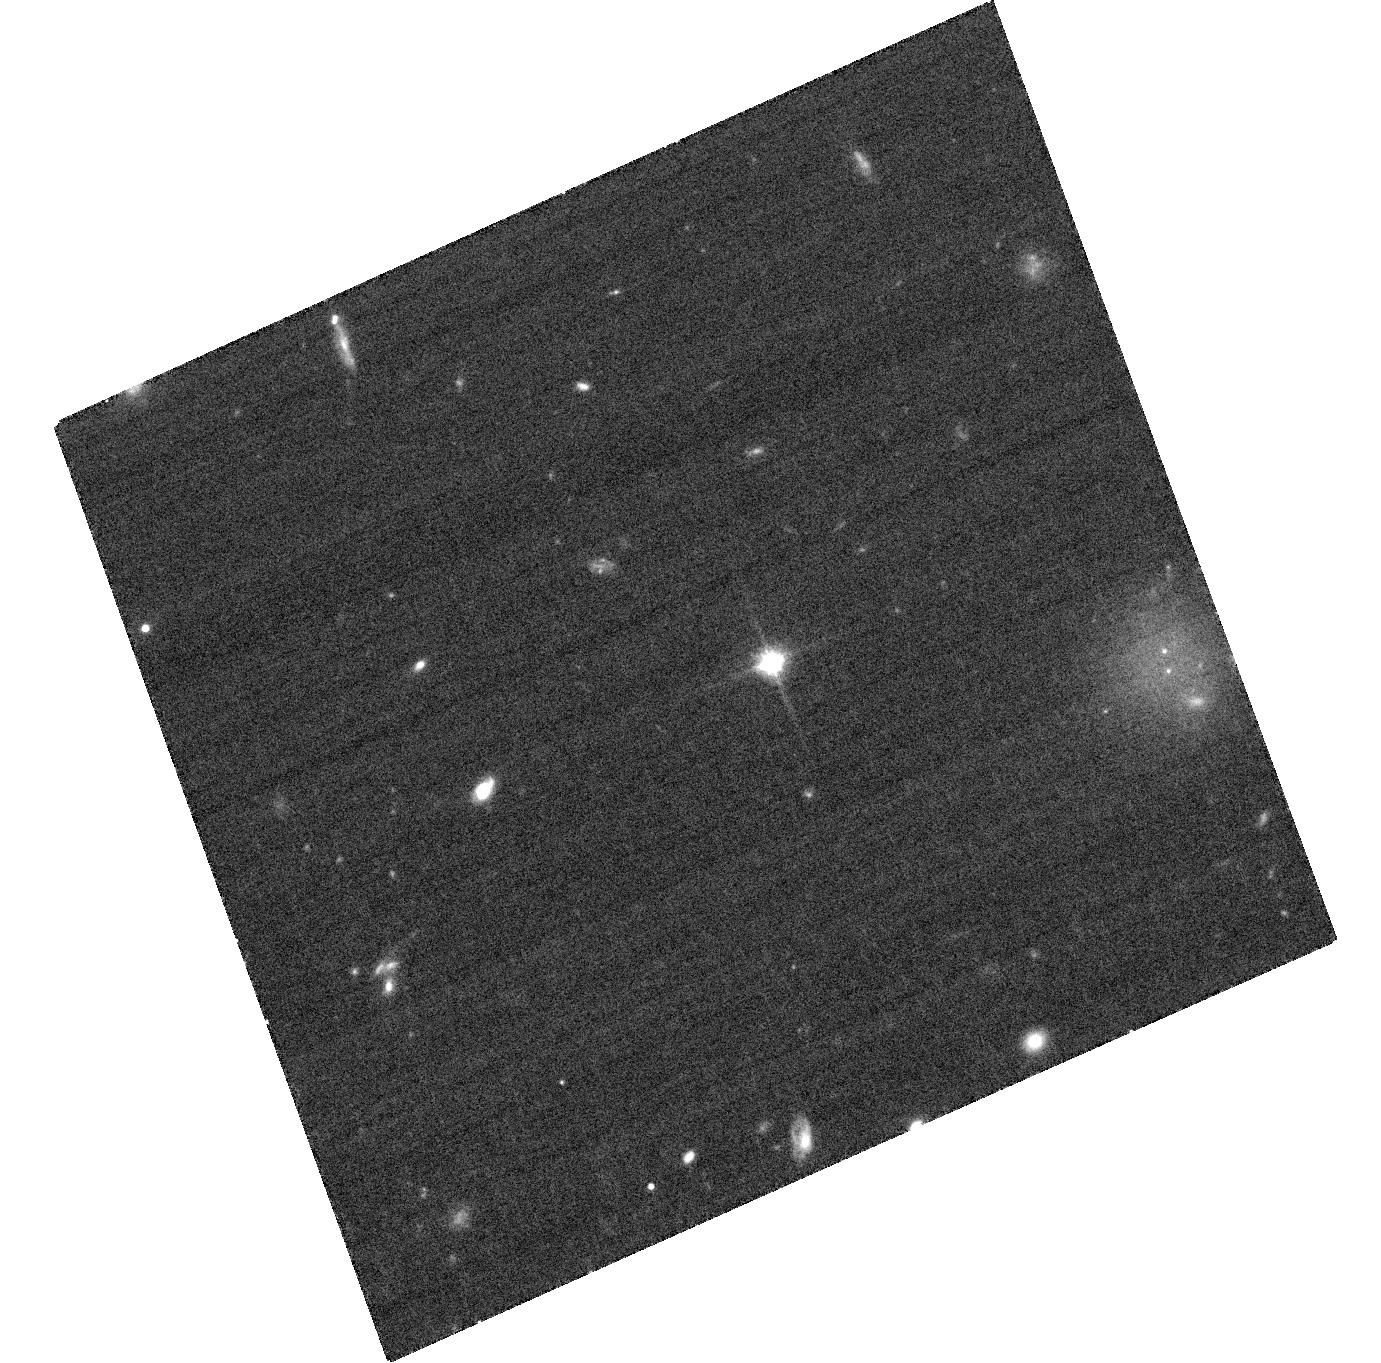
Target: SDSSJ042348.57-041403.5. Instrument: ACS/WFC. Filter: F814W. Exposure: 34 min. Observation ID: hst_11593_01_acs_wfc_f814w_jb1r01

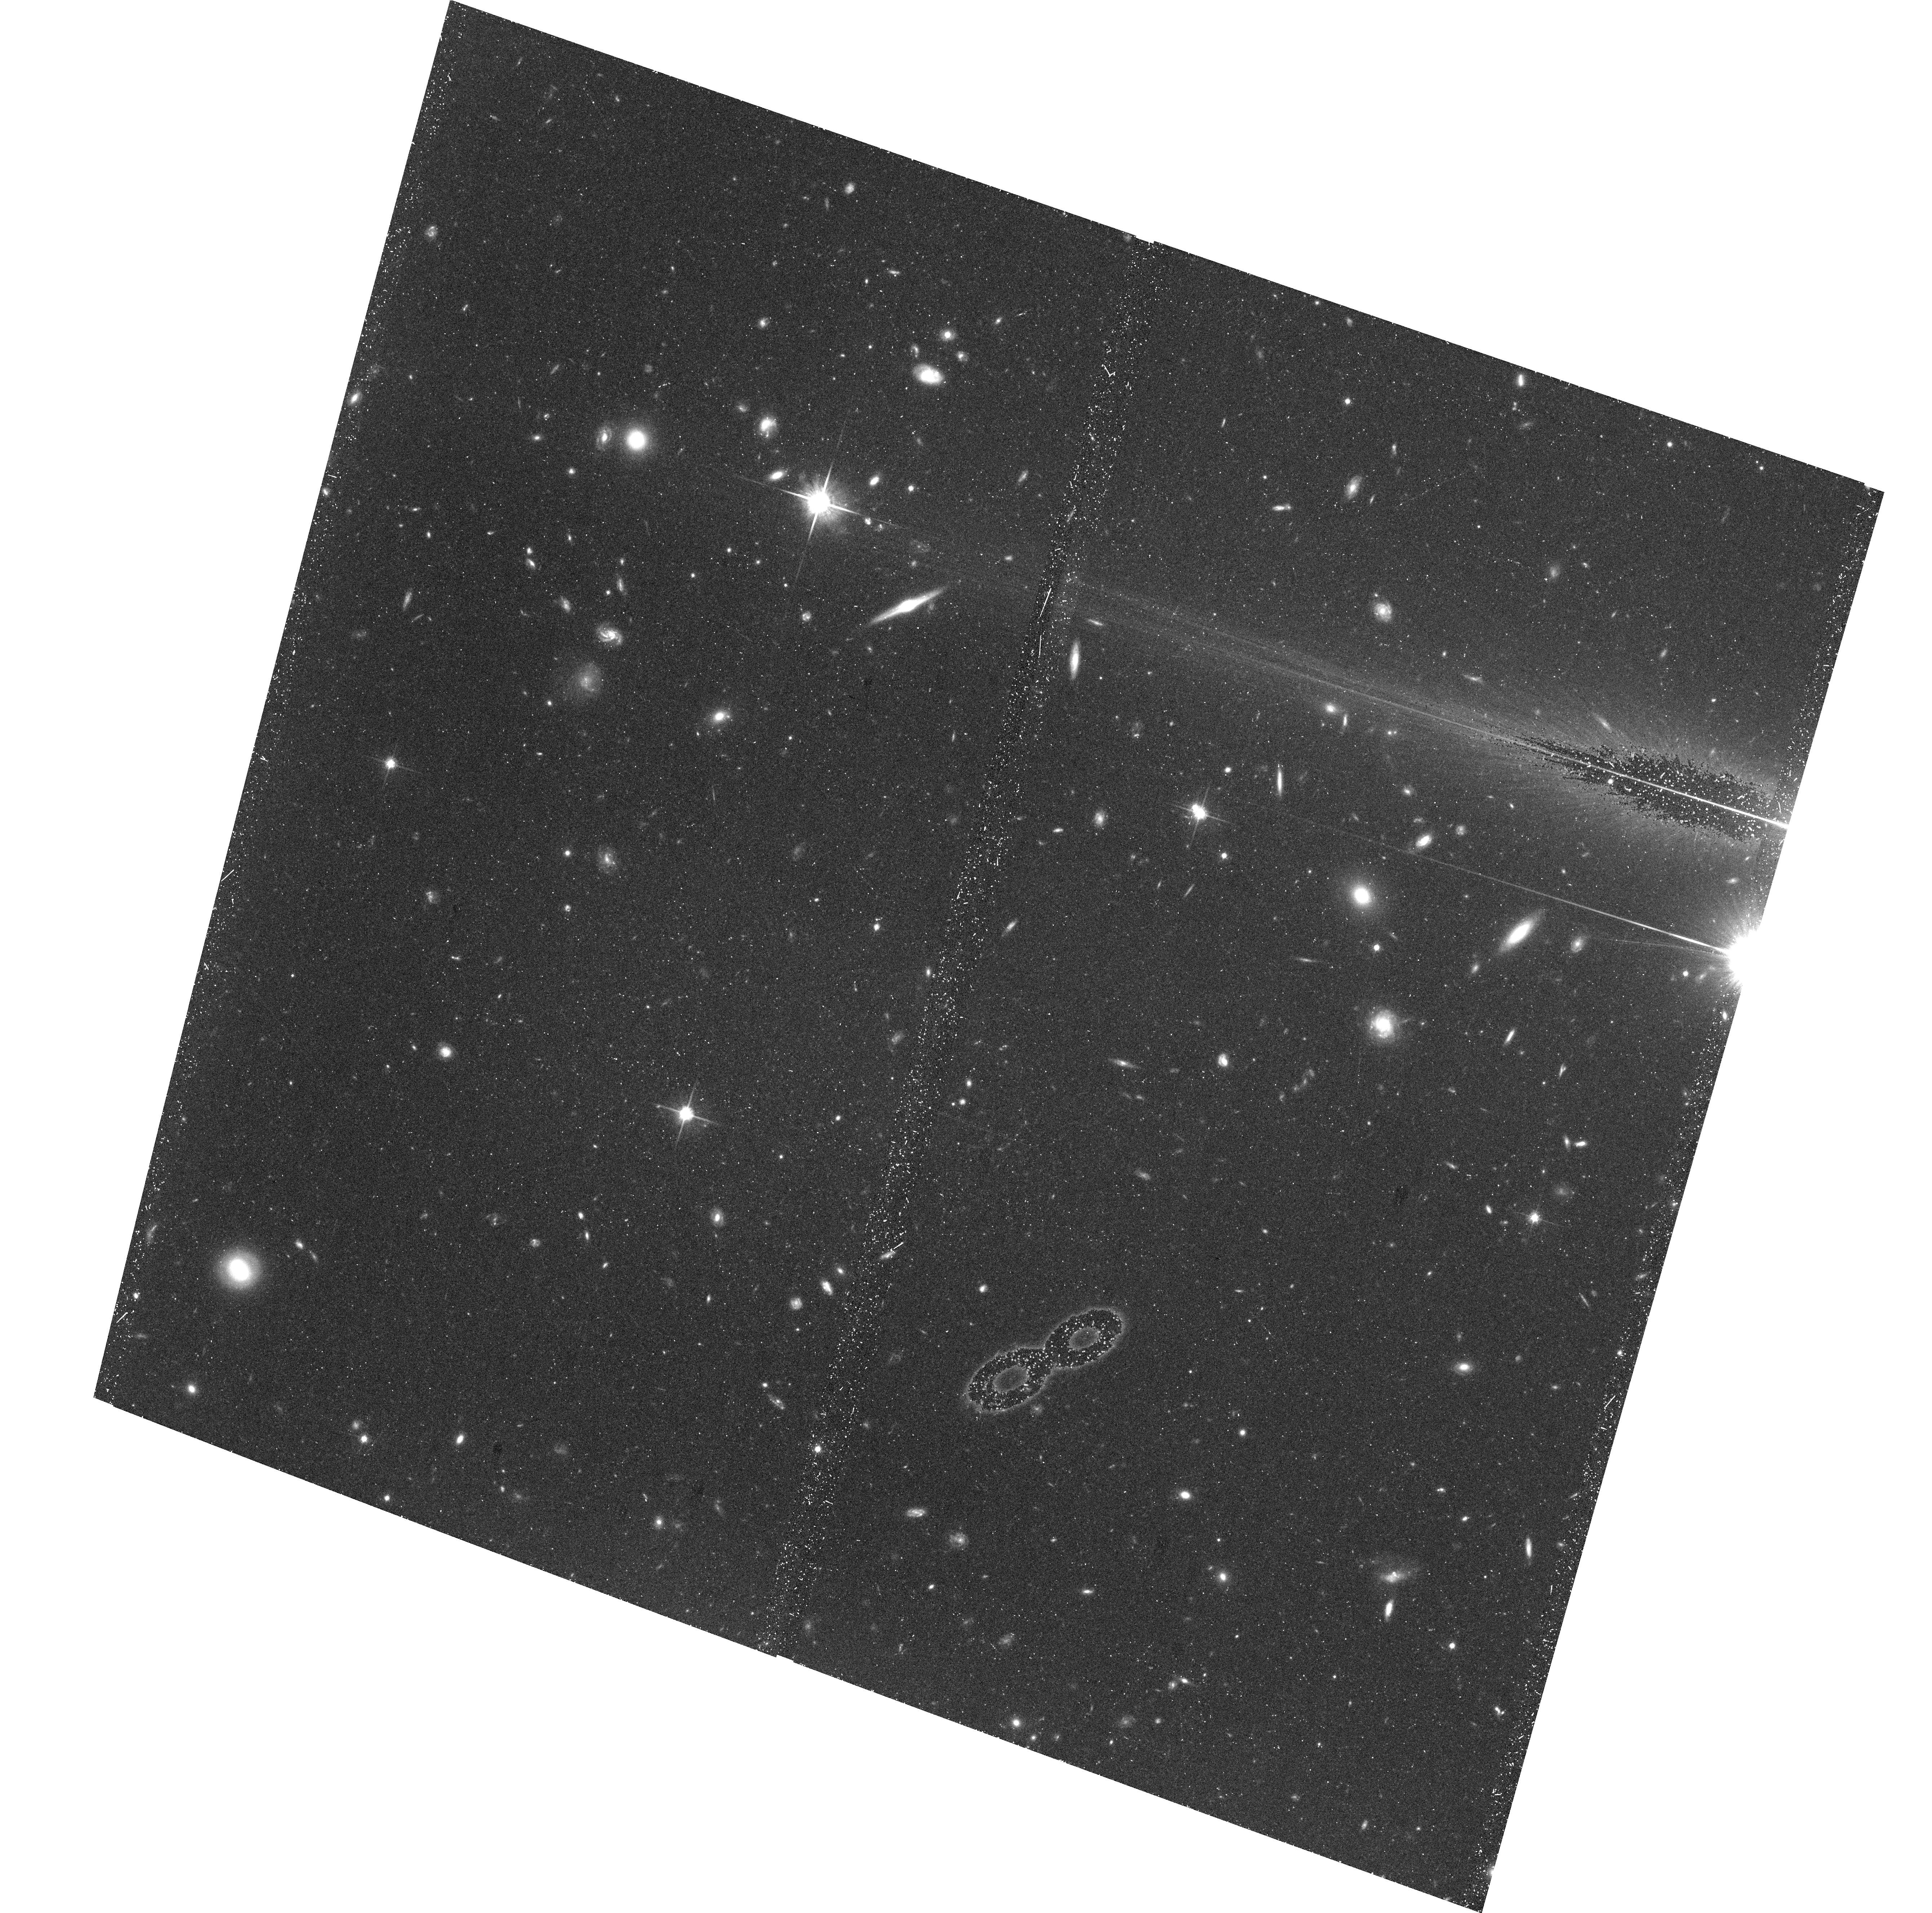
Target: SDSSJ092615.38+584720.9. Instrument: ACS/WFC. Filter: F814W. Exposure: 47 min. Observation ID: hst_11593_06_acs_wfc_f814w_jb1r06

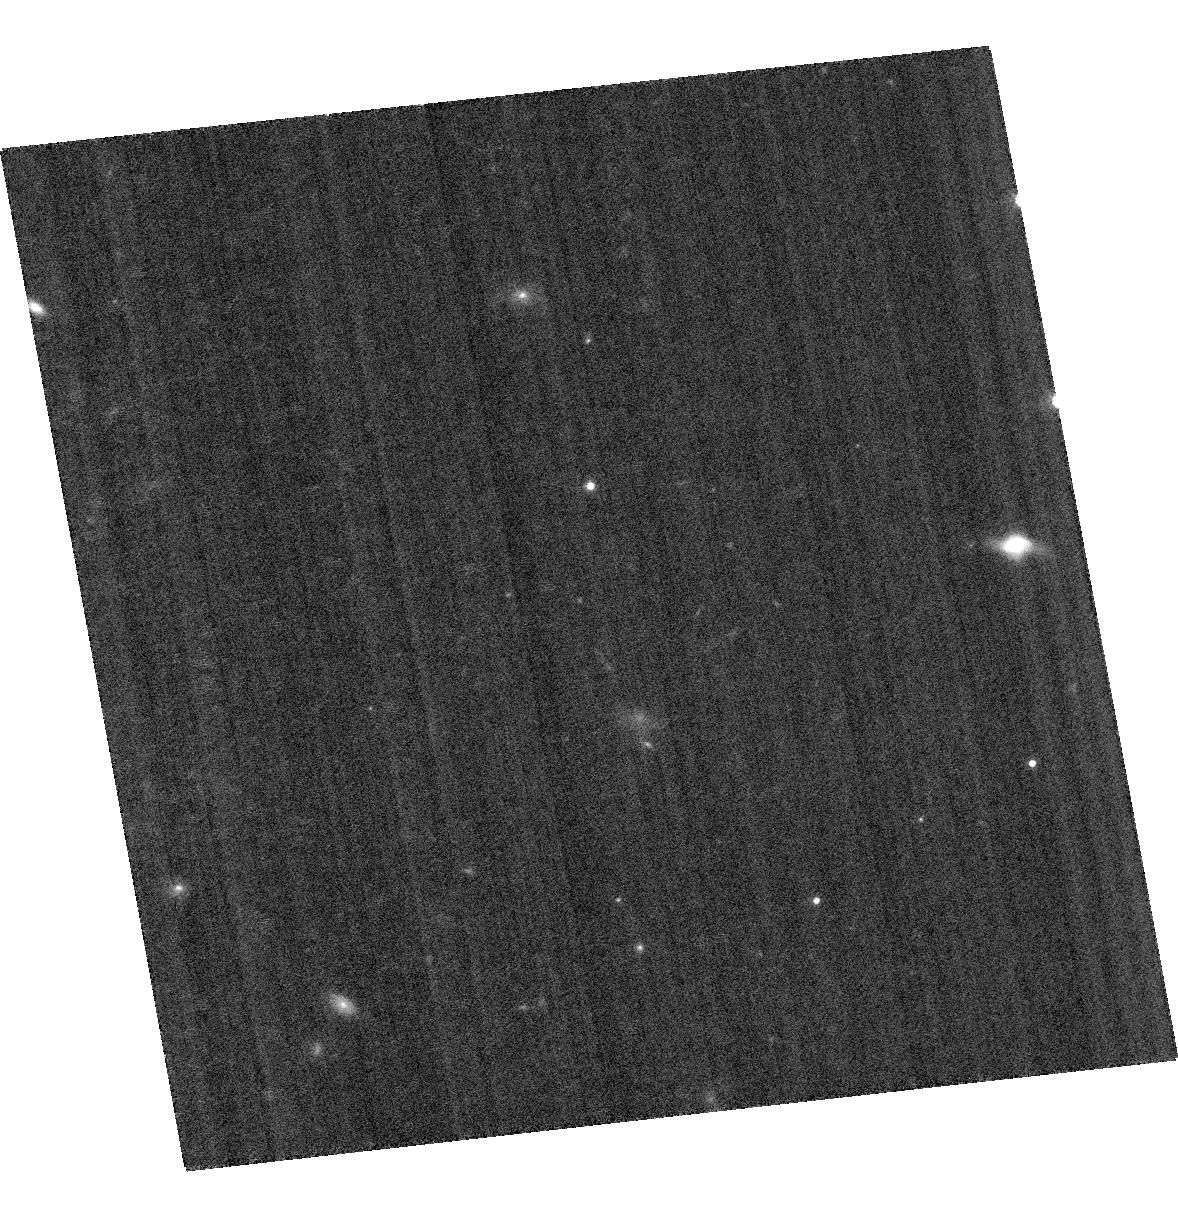
Target: EPS-IND-BAB. Instrument: ACS/WFC. Filter: F814W. Exposure: 21 min. Observation ID: hst_11593_07_acs_wfc_f814w_jb1r07

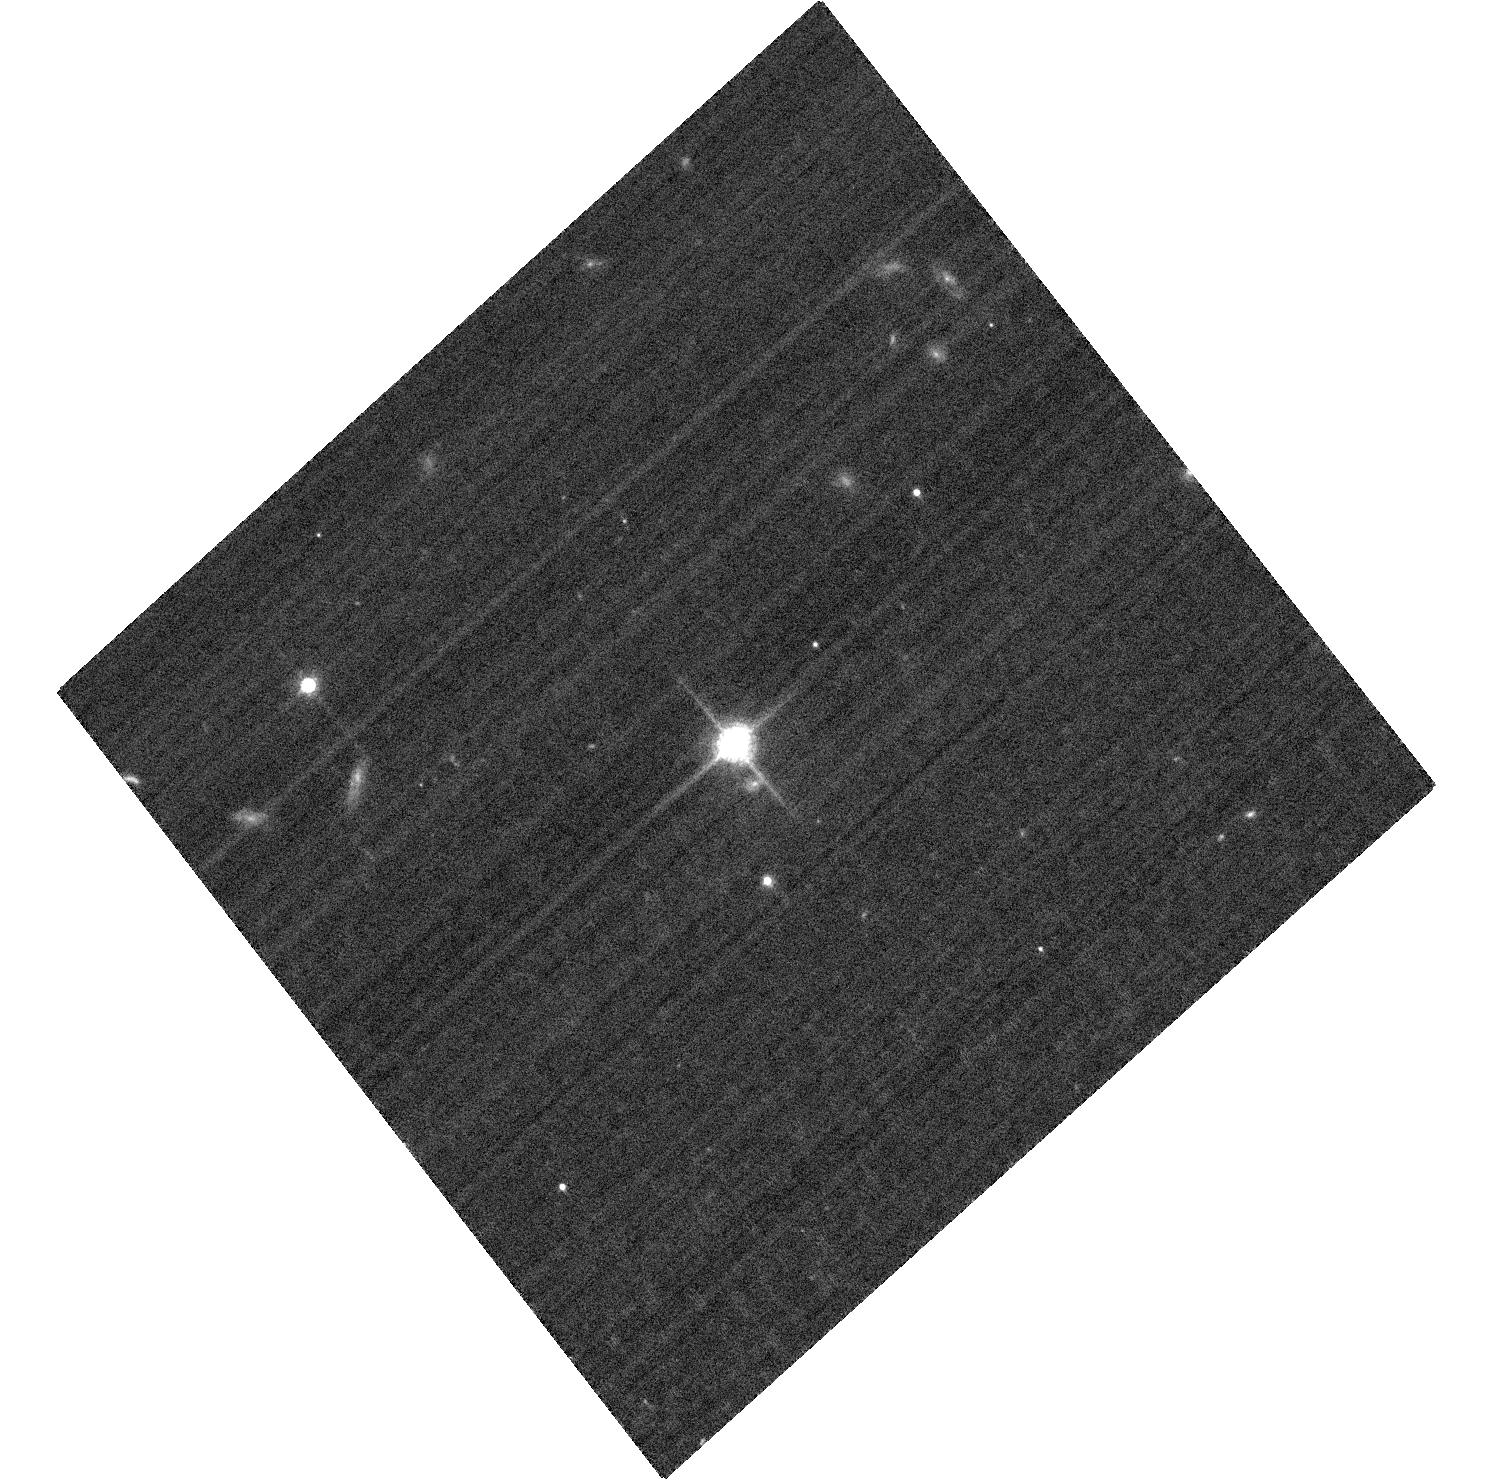
Target: EPSILON-INDI-B. Instrument: ACS/WFC. Filter: F814W. Exposure: 21 min. Observation ID: hst_11593_57_acs_wfc_f814w_jb1r57

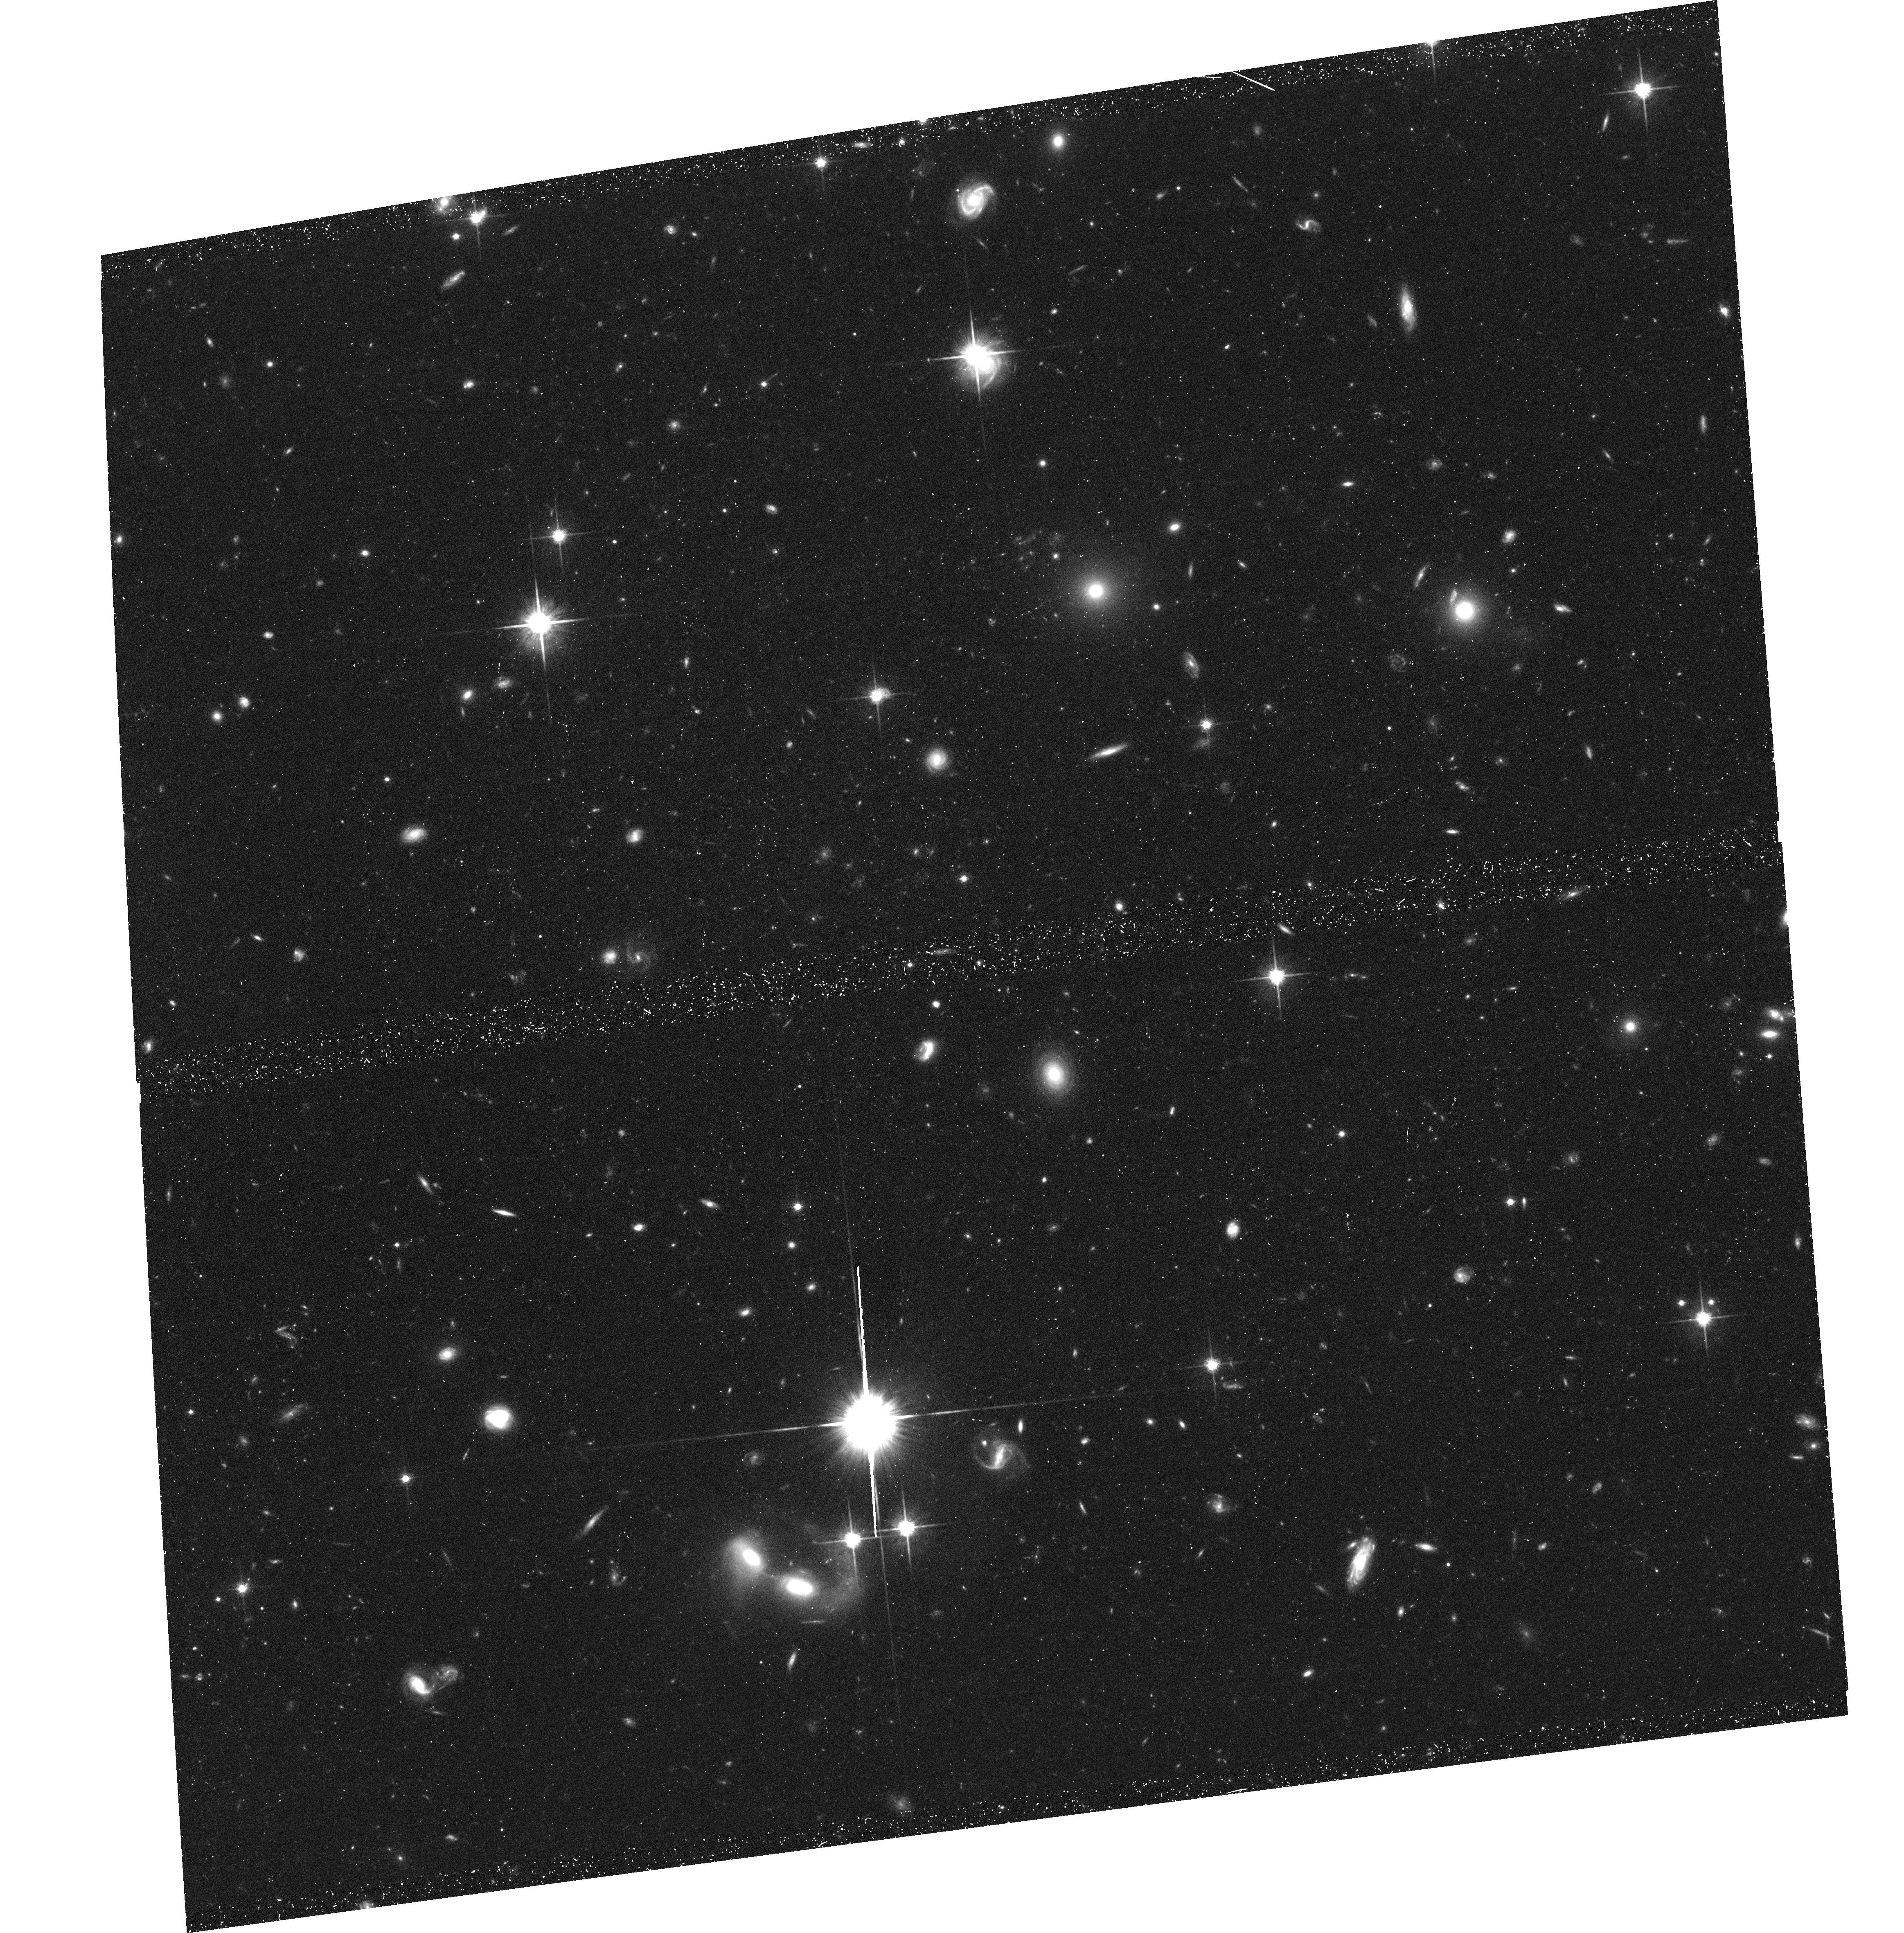
Target: 2MASSJ05185995-2828372. Instrument: ACS/WFC. Filter: F814W. Exposure: 43 min. Observation ID: hst_11593_03_acs_wfc_f814w_jb1r03

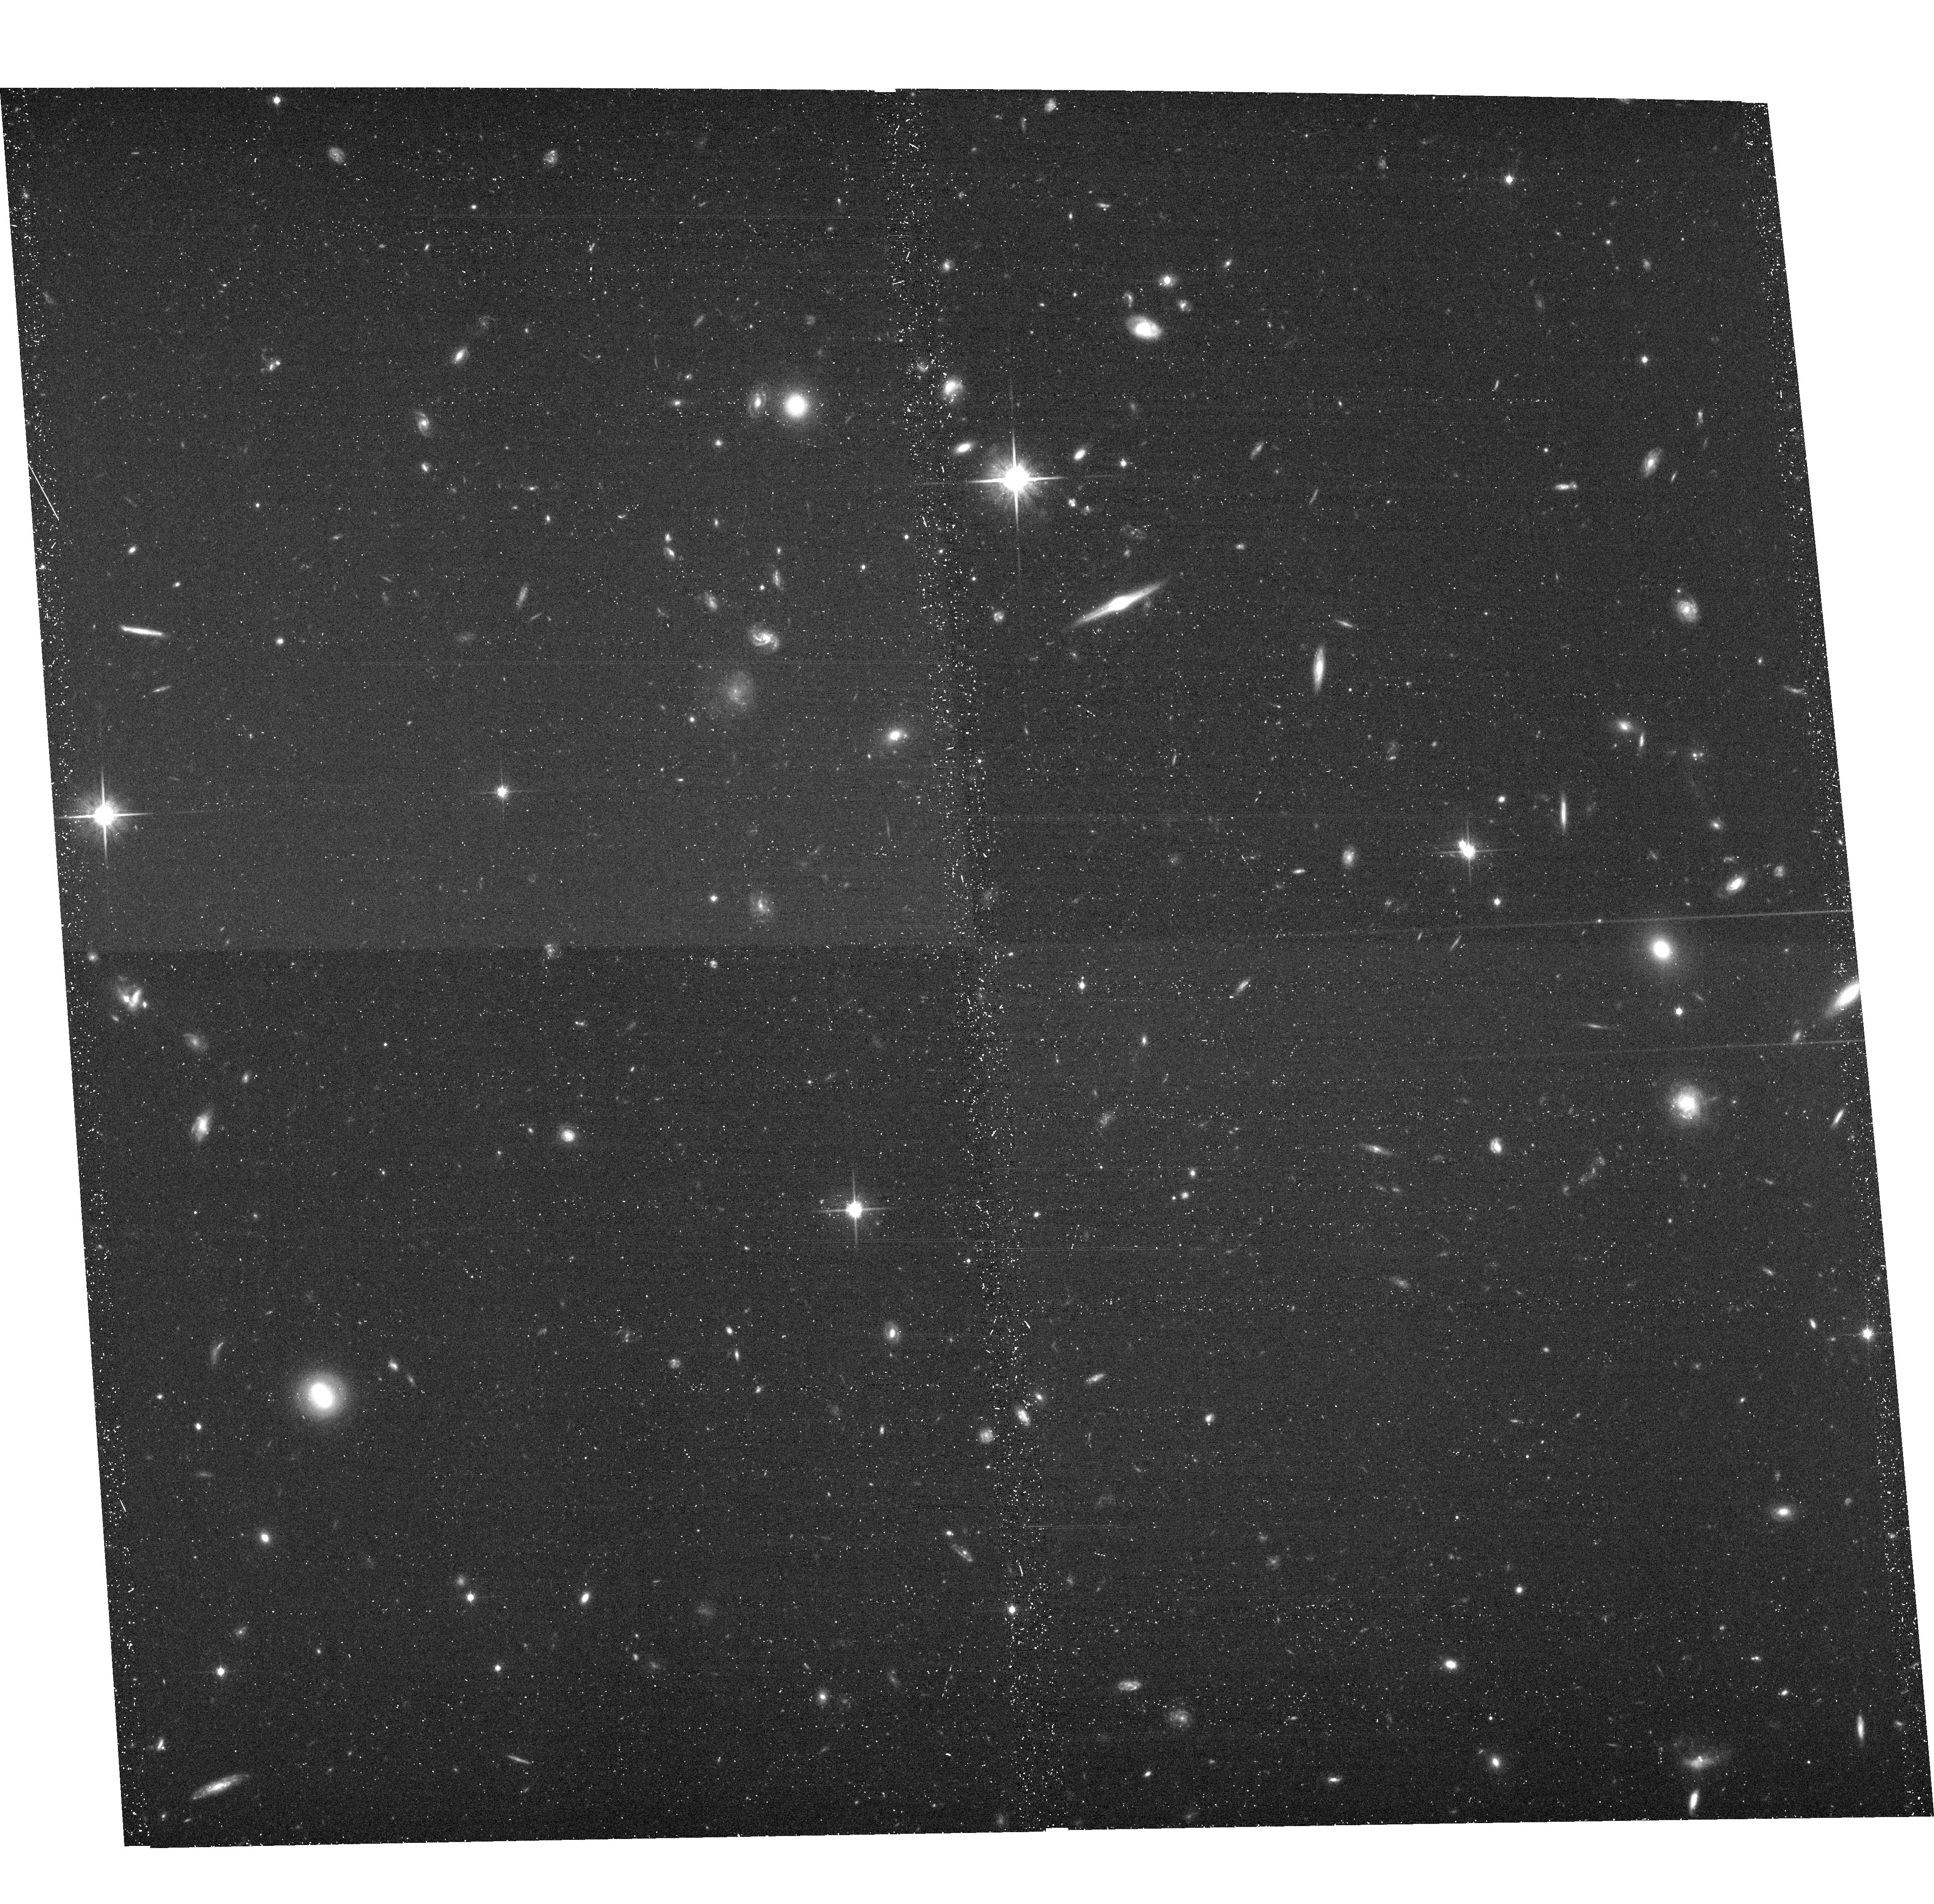
Target: SDSSJ092615.38+584720.9. Instrument: ACS/WFC. Filter: F814W. Exposure: 47 min. Observation ID: hst_11593_55_acs_wfc_f814w_jb1r55

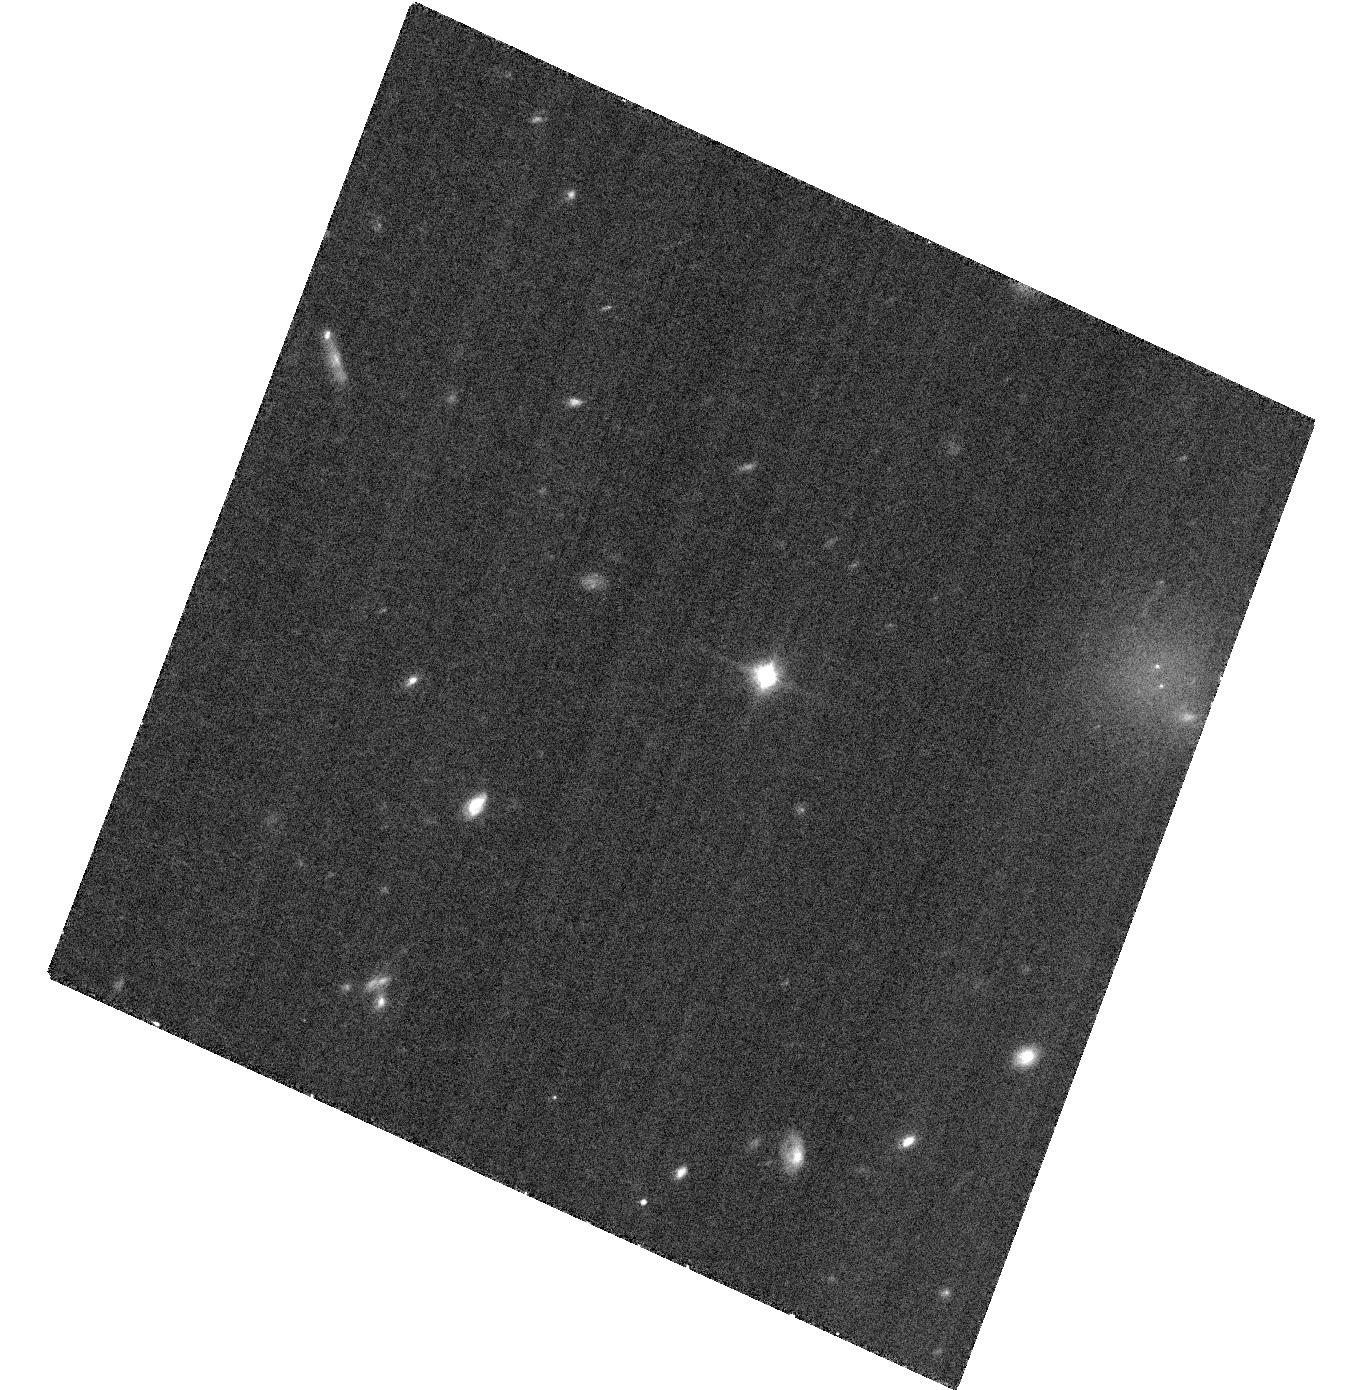
Target: SDSSJ042348.57-041403.5. Instrument: ACS/WFC. Filter: F814W. Exposure: 34 min. Observation ID: hst_11593_02_acs_wfc_f814w_jb1r02

Dynamical Masses of the Coolest Brown Dwarfs (PI: Liu, Michael C.)

T dwarfs are excellent laboratories to study the evolution and the atmospheric physics of both brown dwarfs and extrasolar planets. To date, only a single T dwarf binary has a dynamical mass determination, and more are sorely needed. The prospects of measuring more dynamical masses over the next decade are limited to 6 known short-period T dwarf binaries. We propose here to obtain Long-Term HST/ACS monitoring for the 3 of the 6 binaries which cannot be resolved with AO from the ground. Upon completion, our program will substantially increase the number of T dwarf dynamical mass measurements and thereby provide key benchmarks for testing theoretical models of ultracool objects.